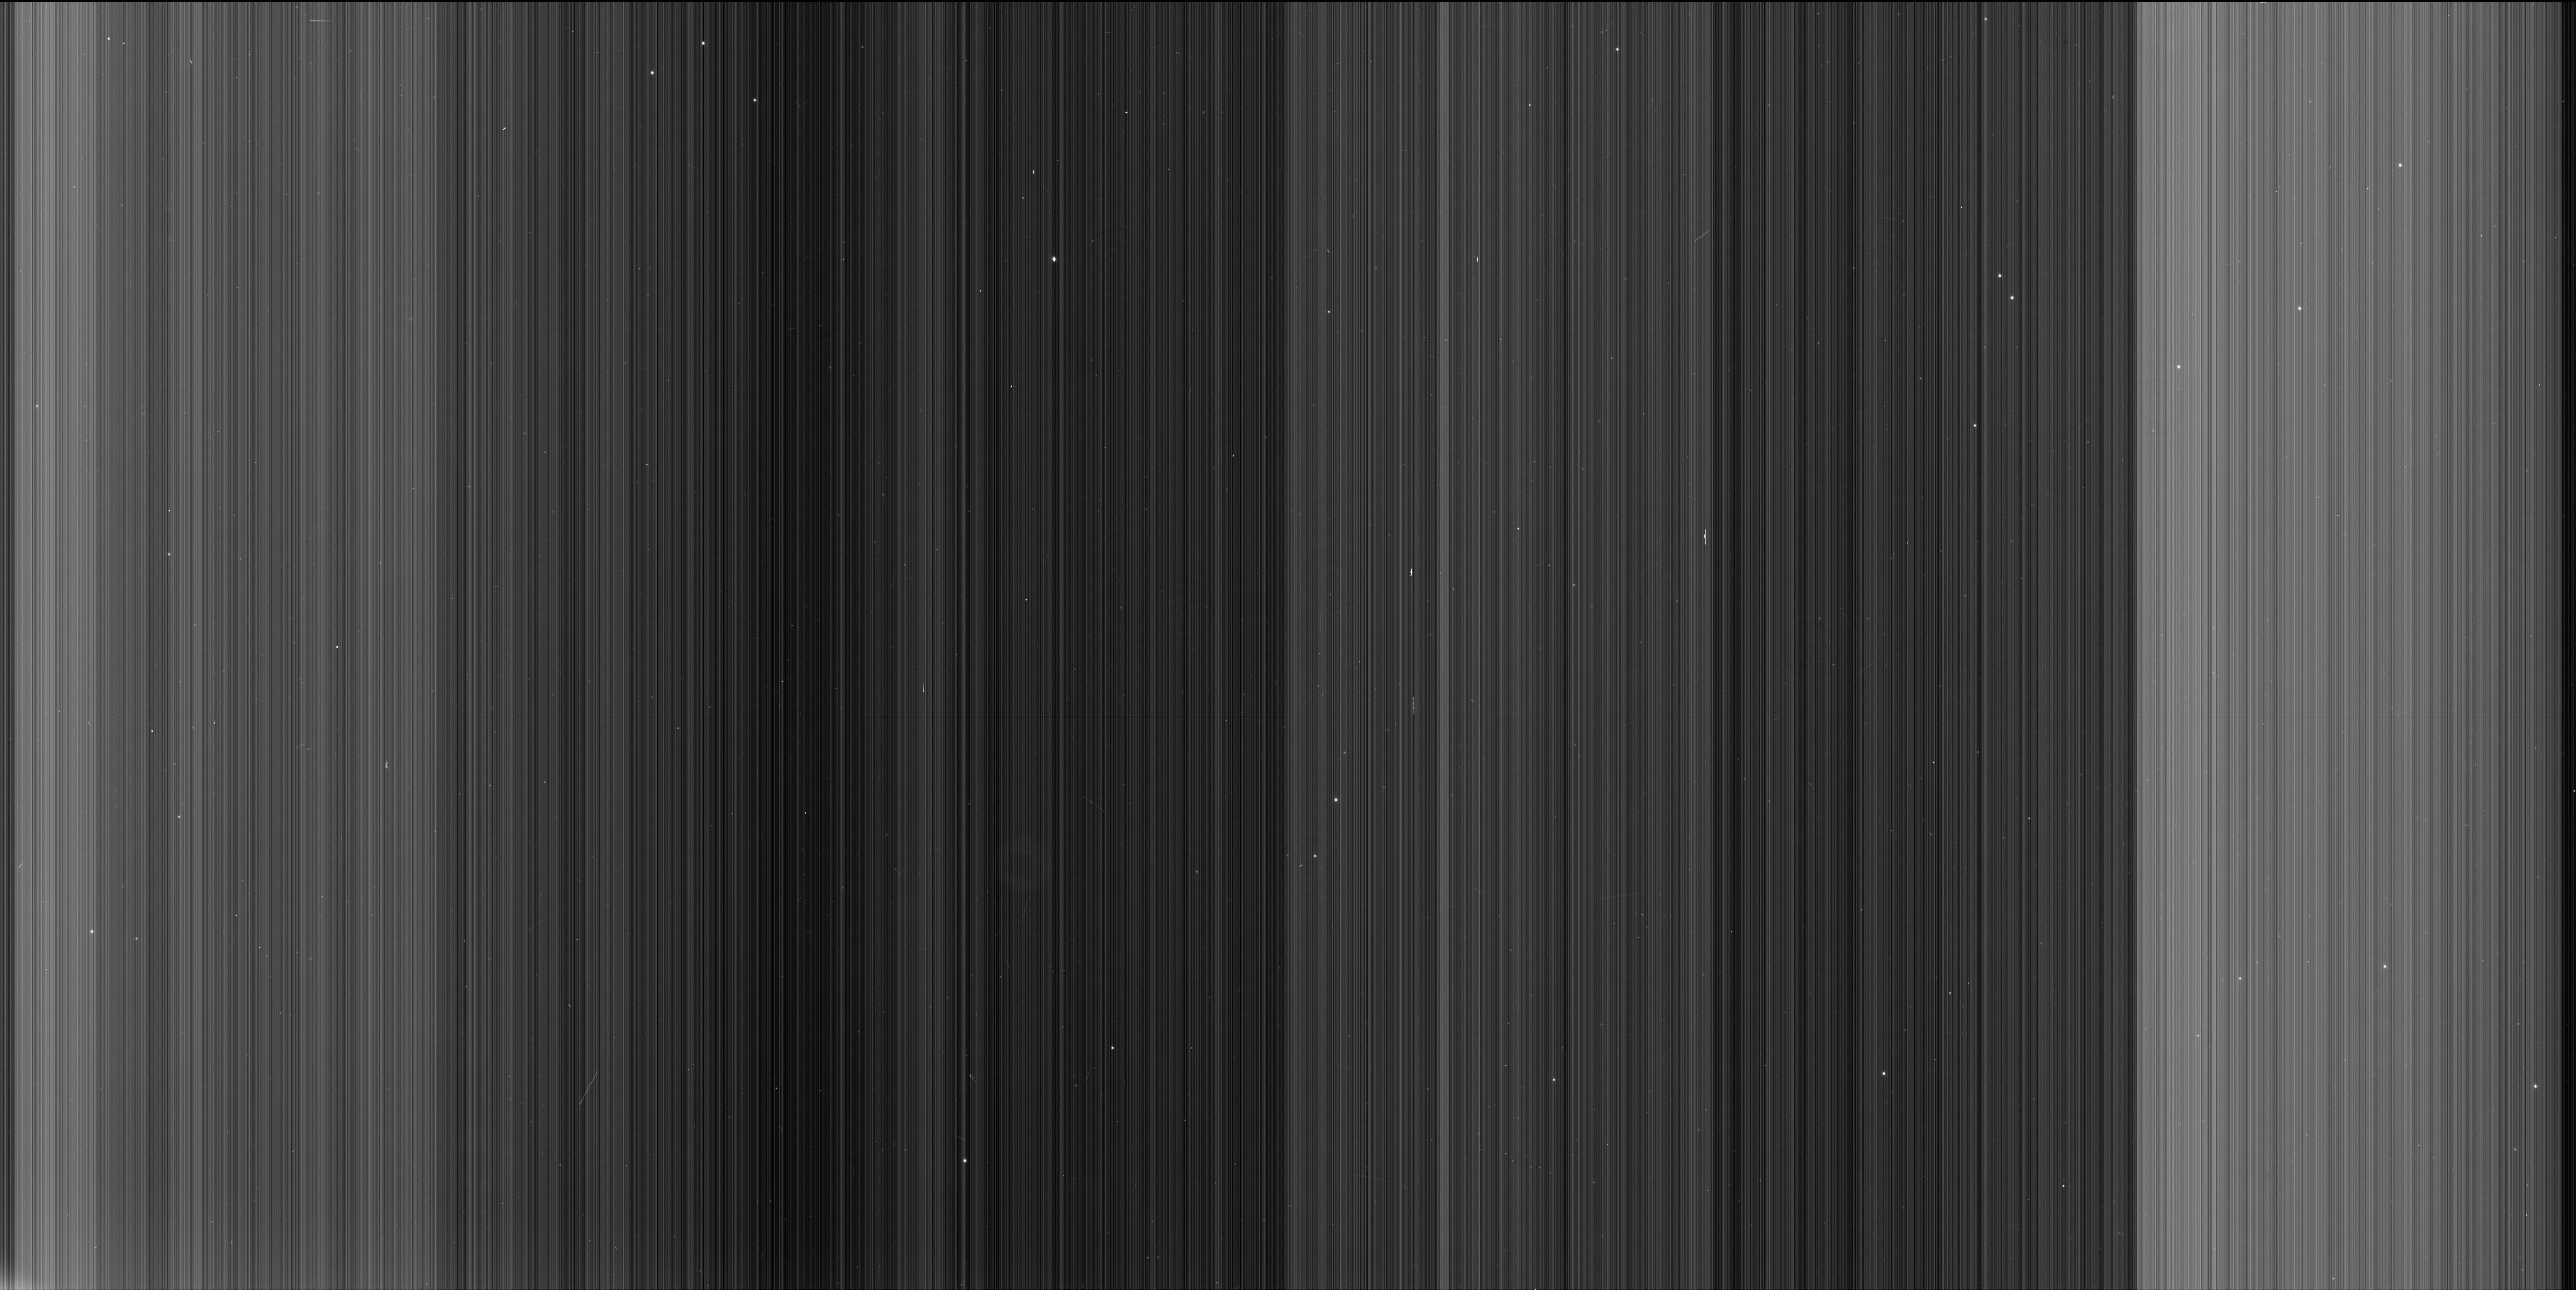
Target: NGC104
Instrument: WFC3/UVIS
Filter: F502N
Exposure: 6 min
Observation ID: iblk02gnq

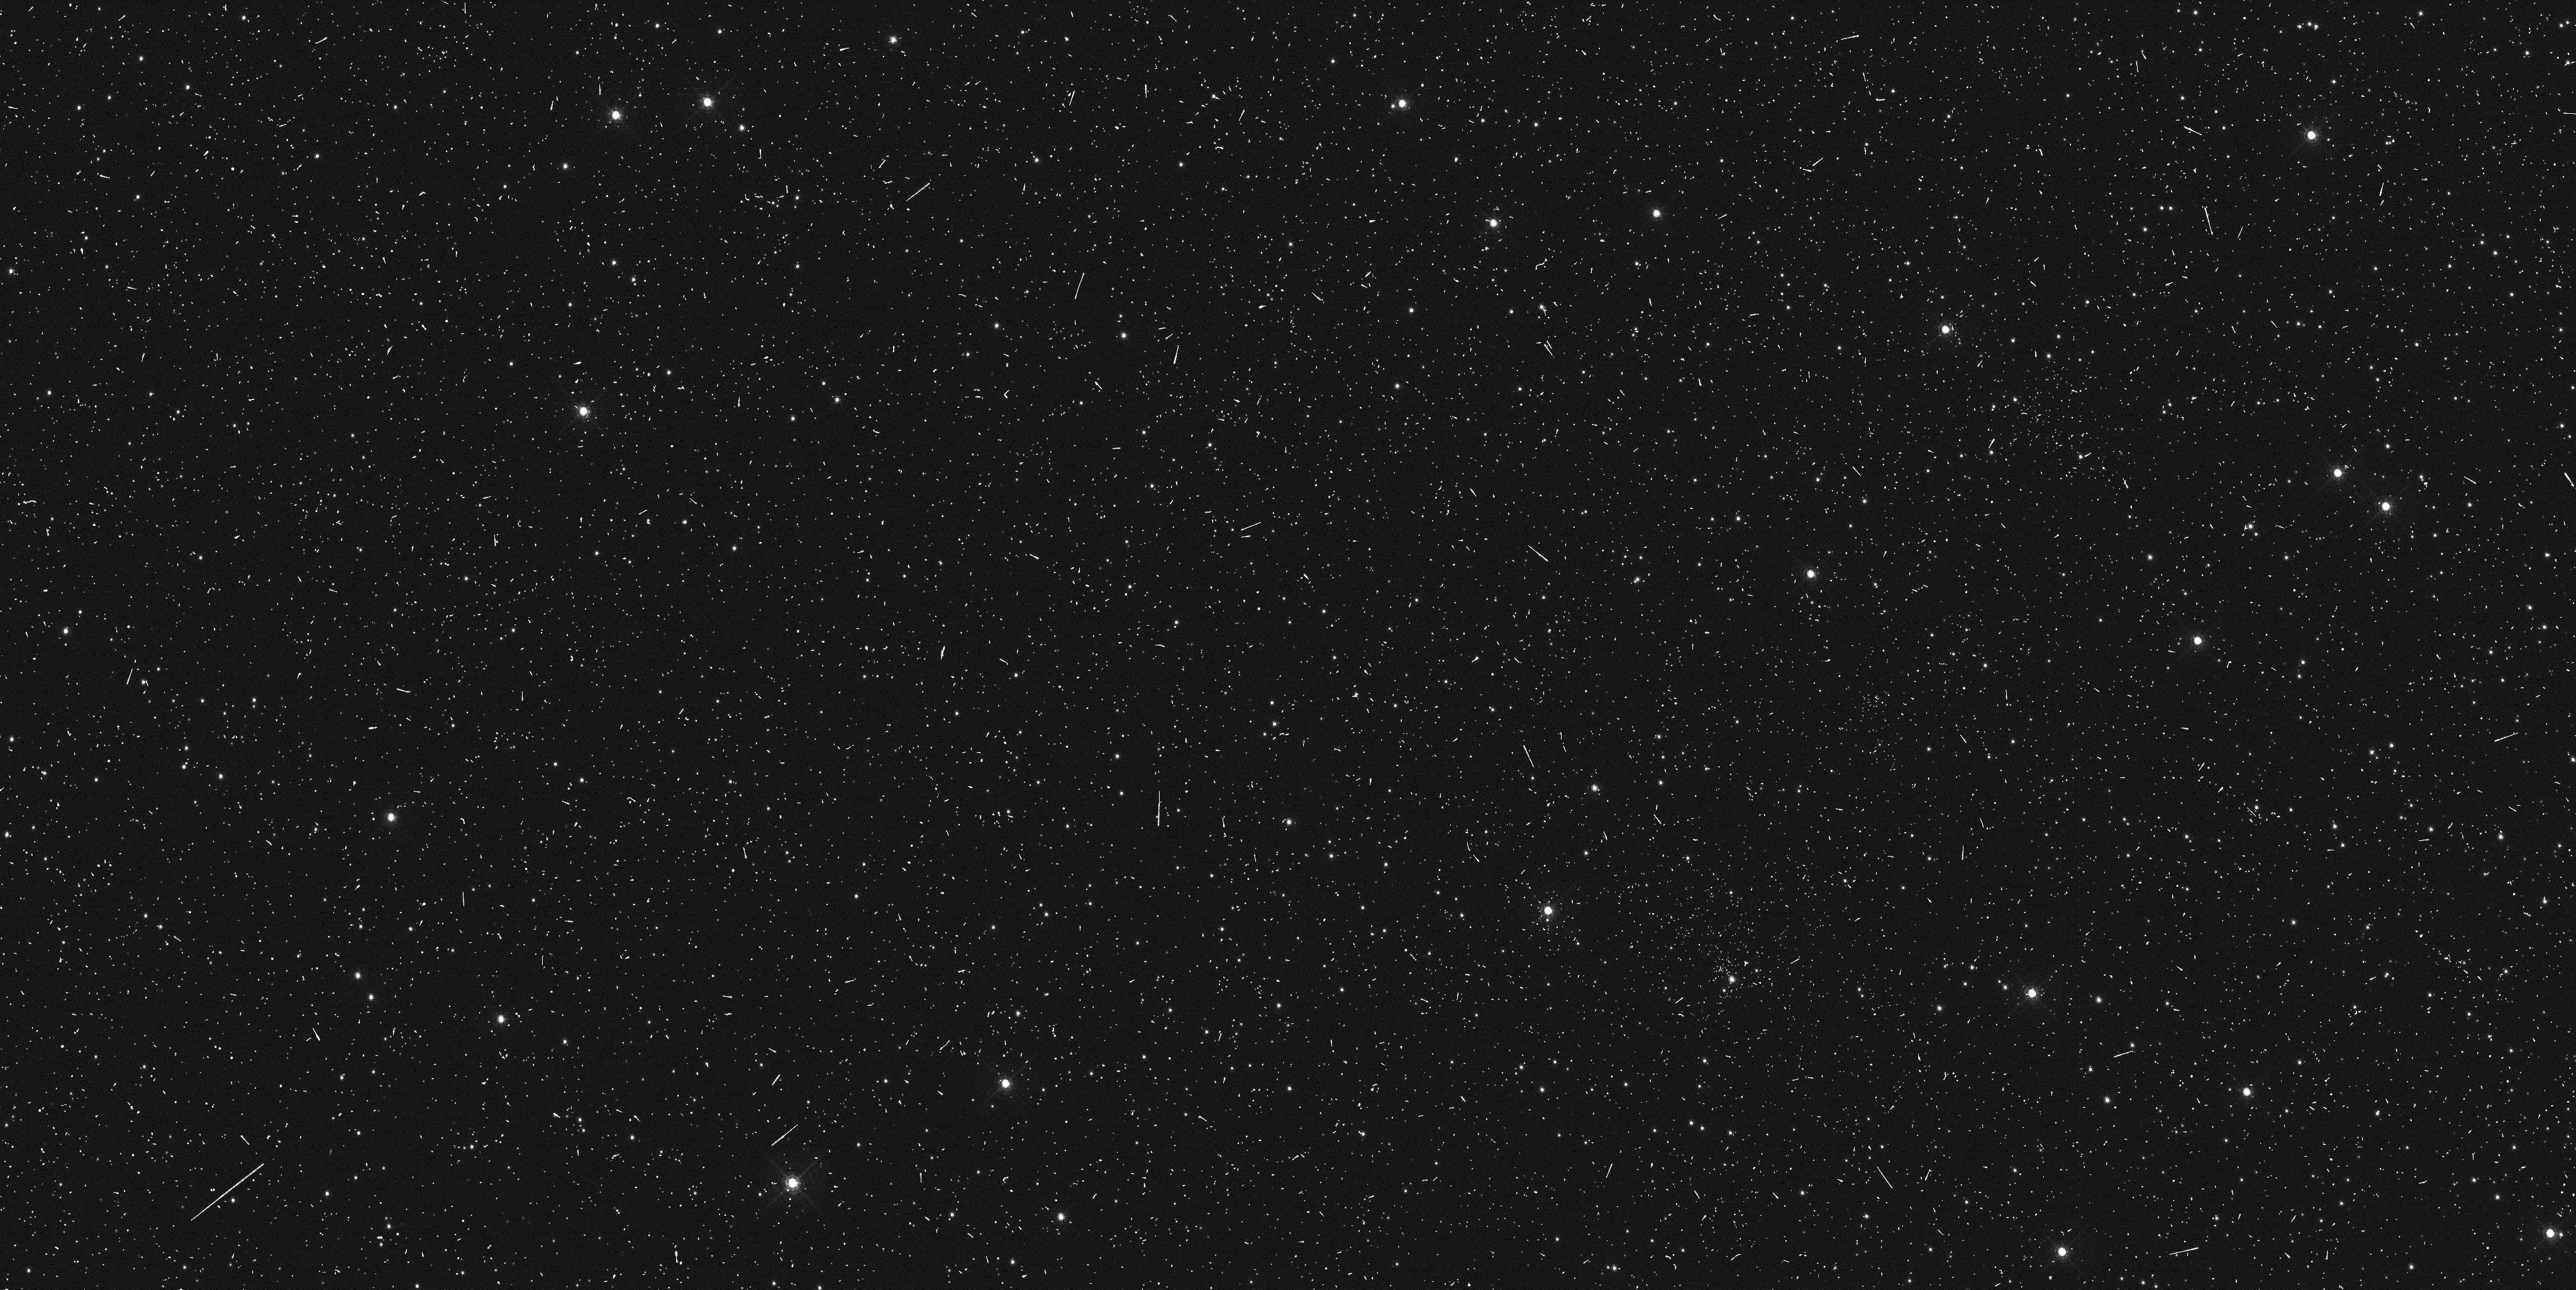
Target: NGC104
Instrument: WFC3/UVIS
Filter: F502N
Exposure: 6 min
Observation ID: iblk03jxq

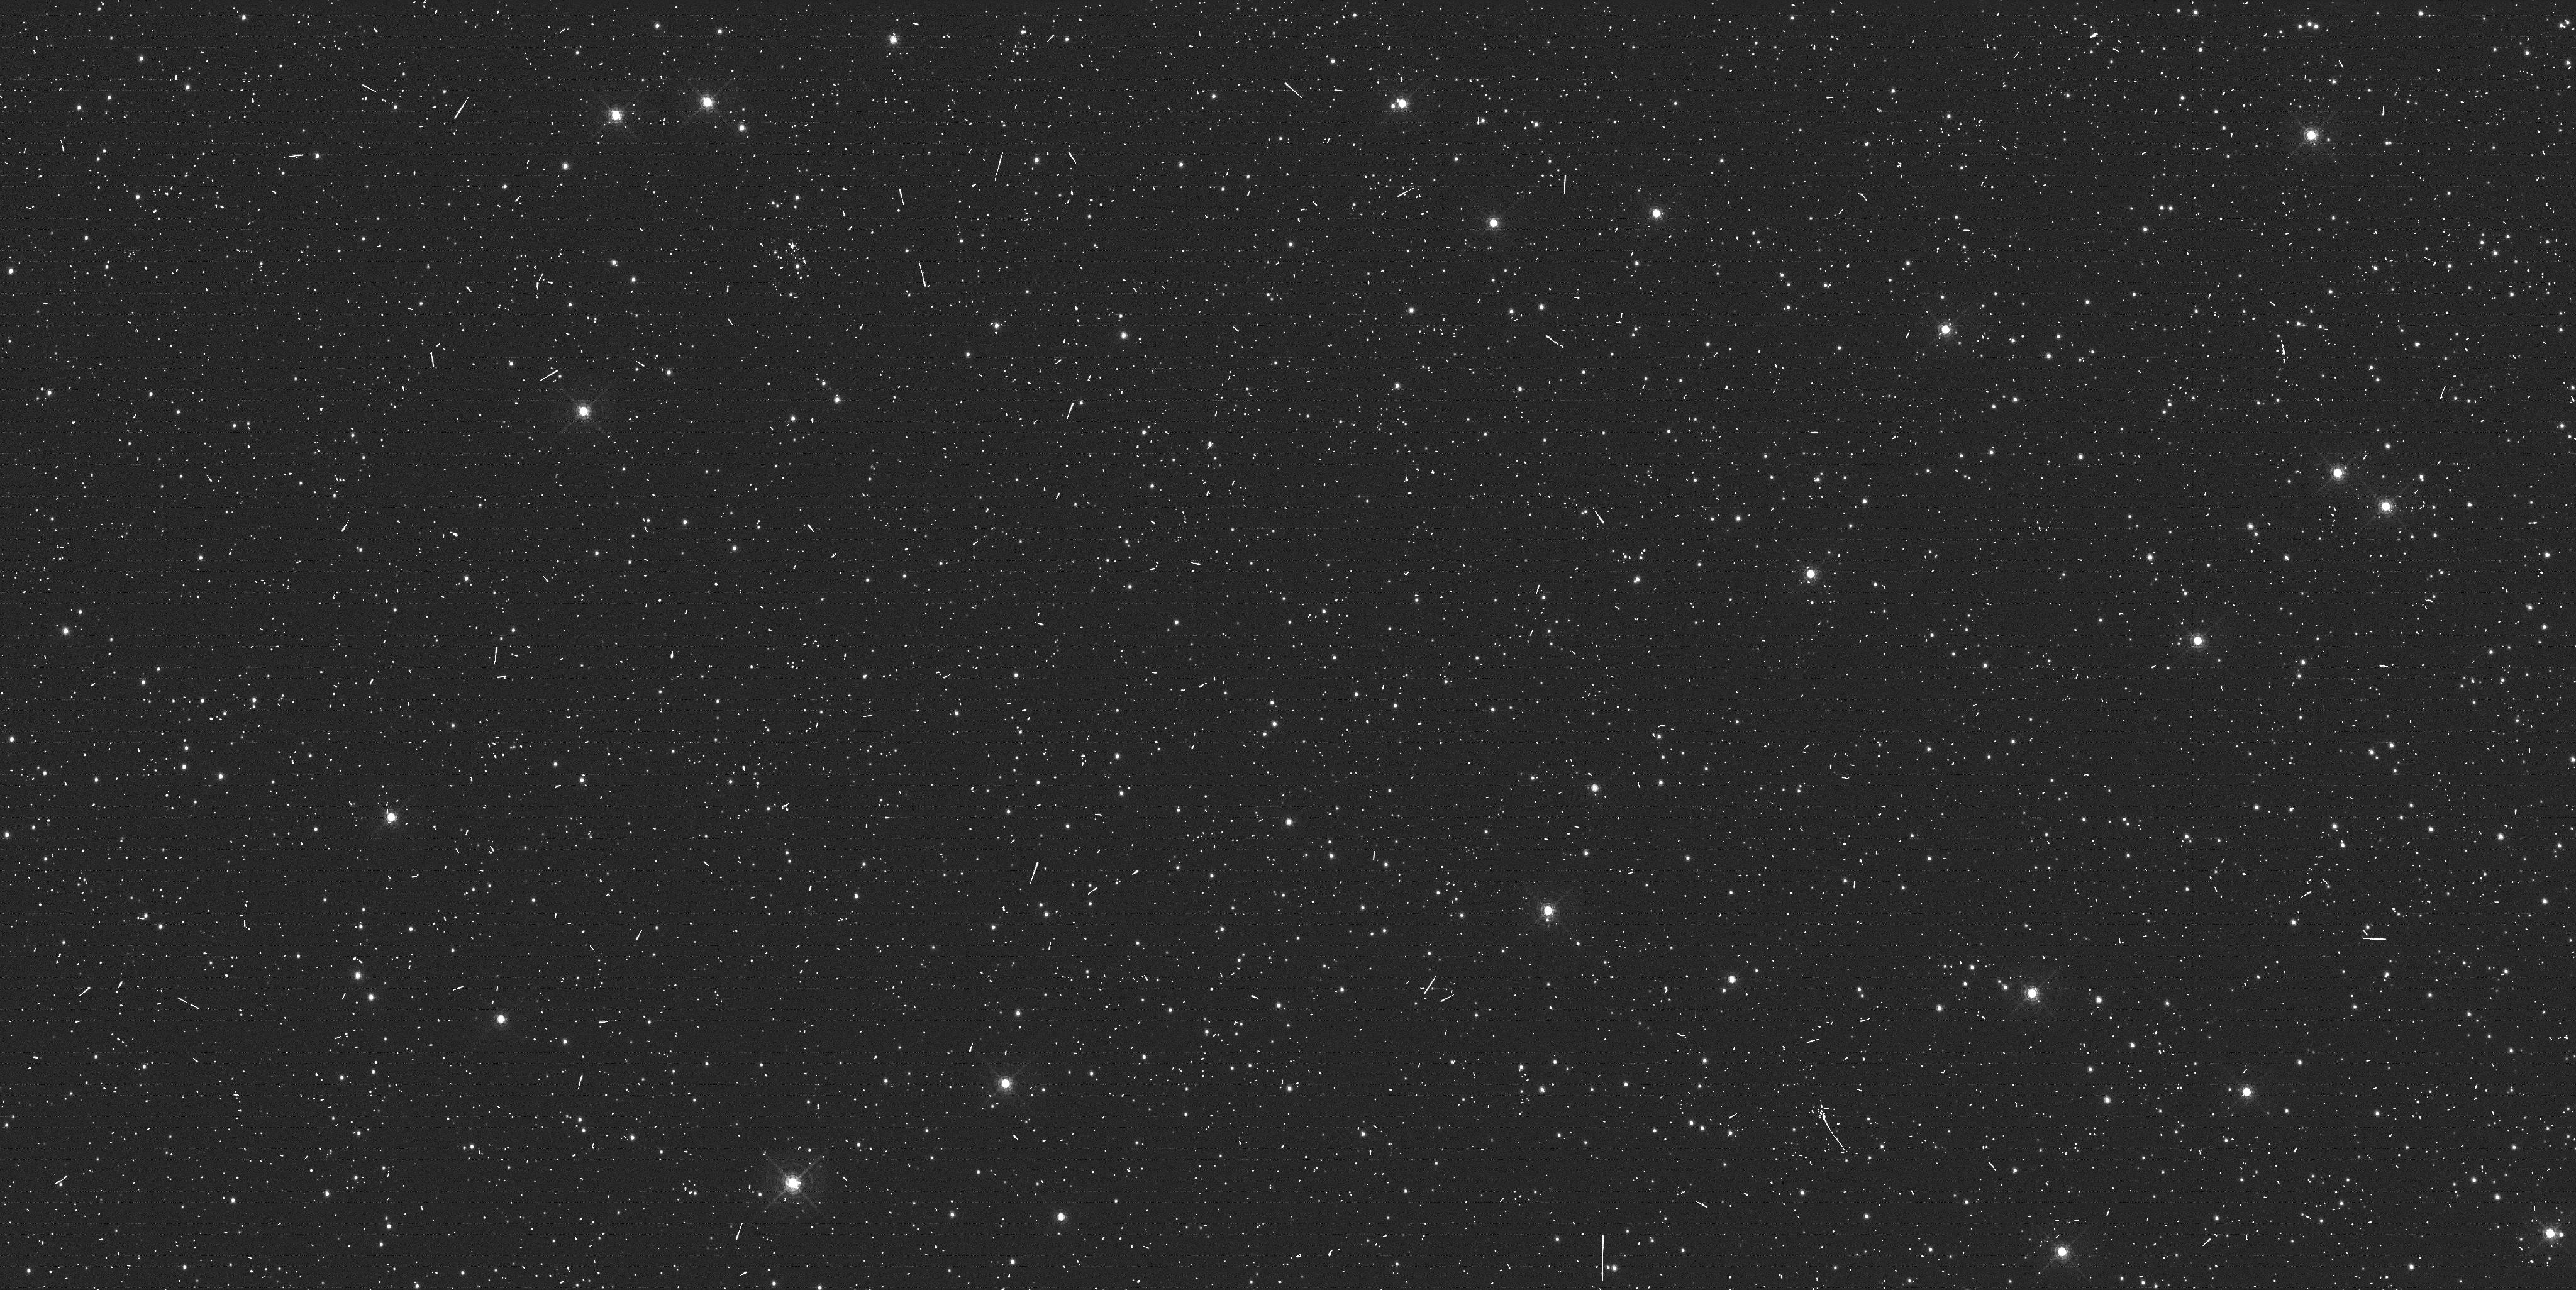
Target: NGC104
Instrument: WFC3/UVIS
Filter: F502N
Exposure: 6 min
Observation ID: iblk04klq

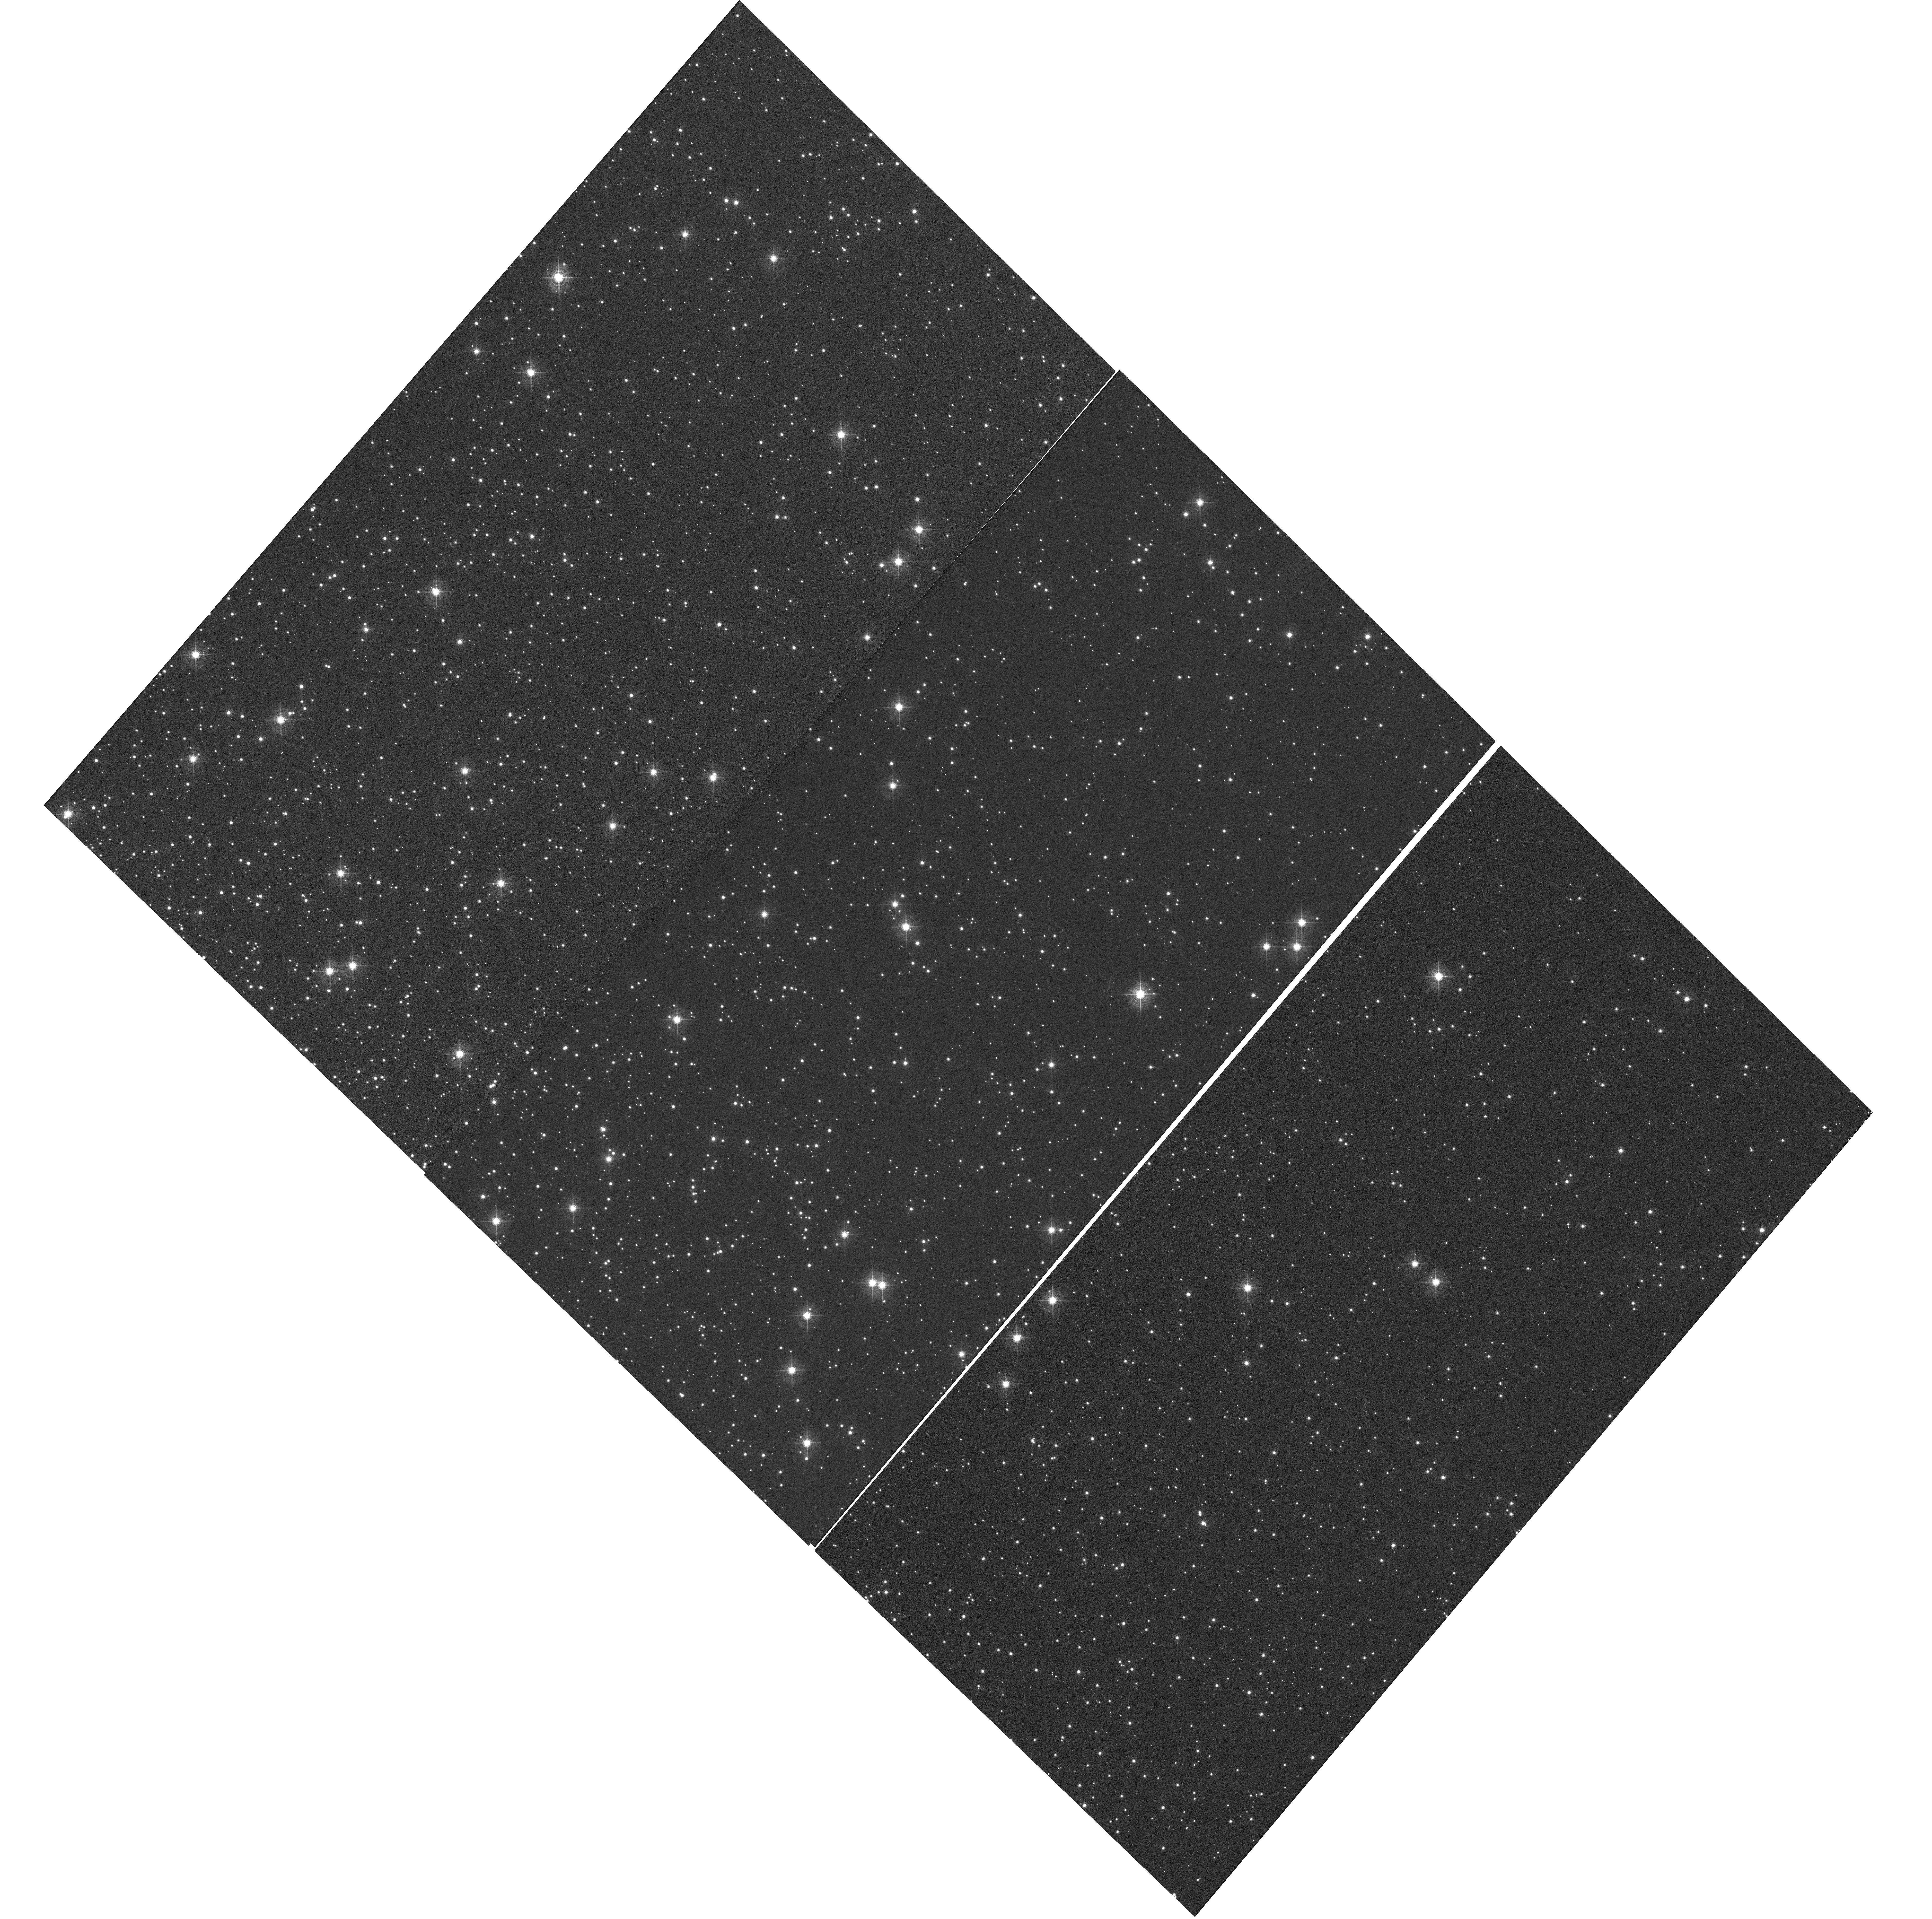
Target: NGC104
Instrument: WFC3/UVIS
Filter: F502N
Exposure: 26 min
Observation ID: hst_12348_01_wfc3_uvis_f502n_iblk01

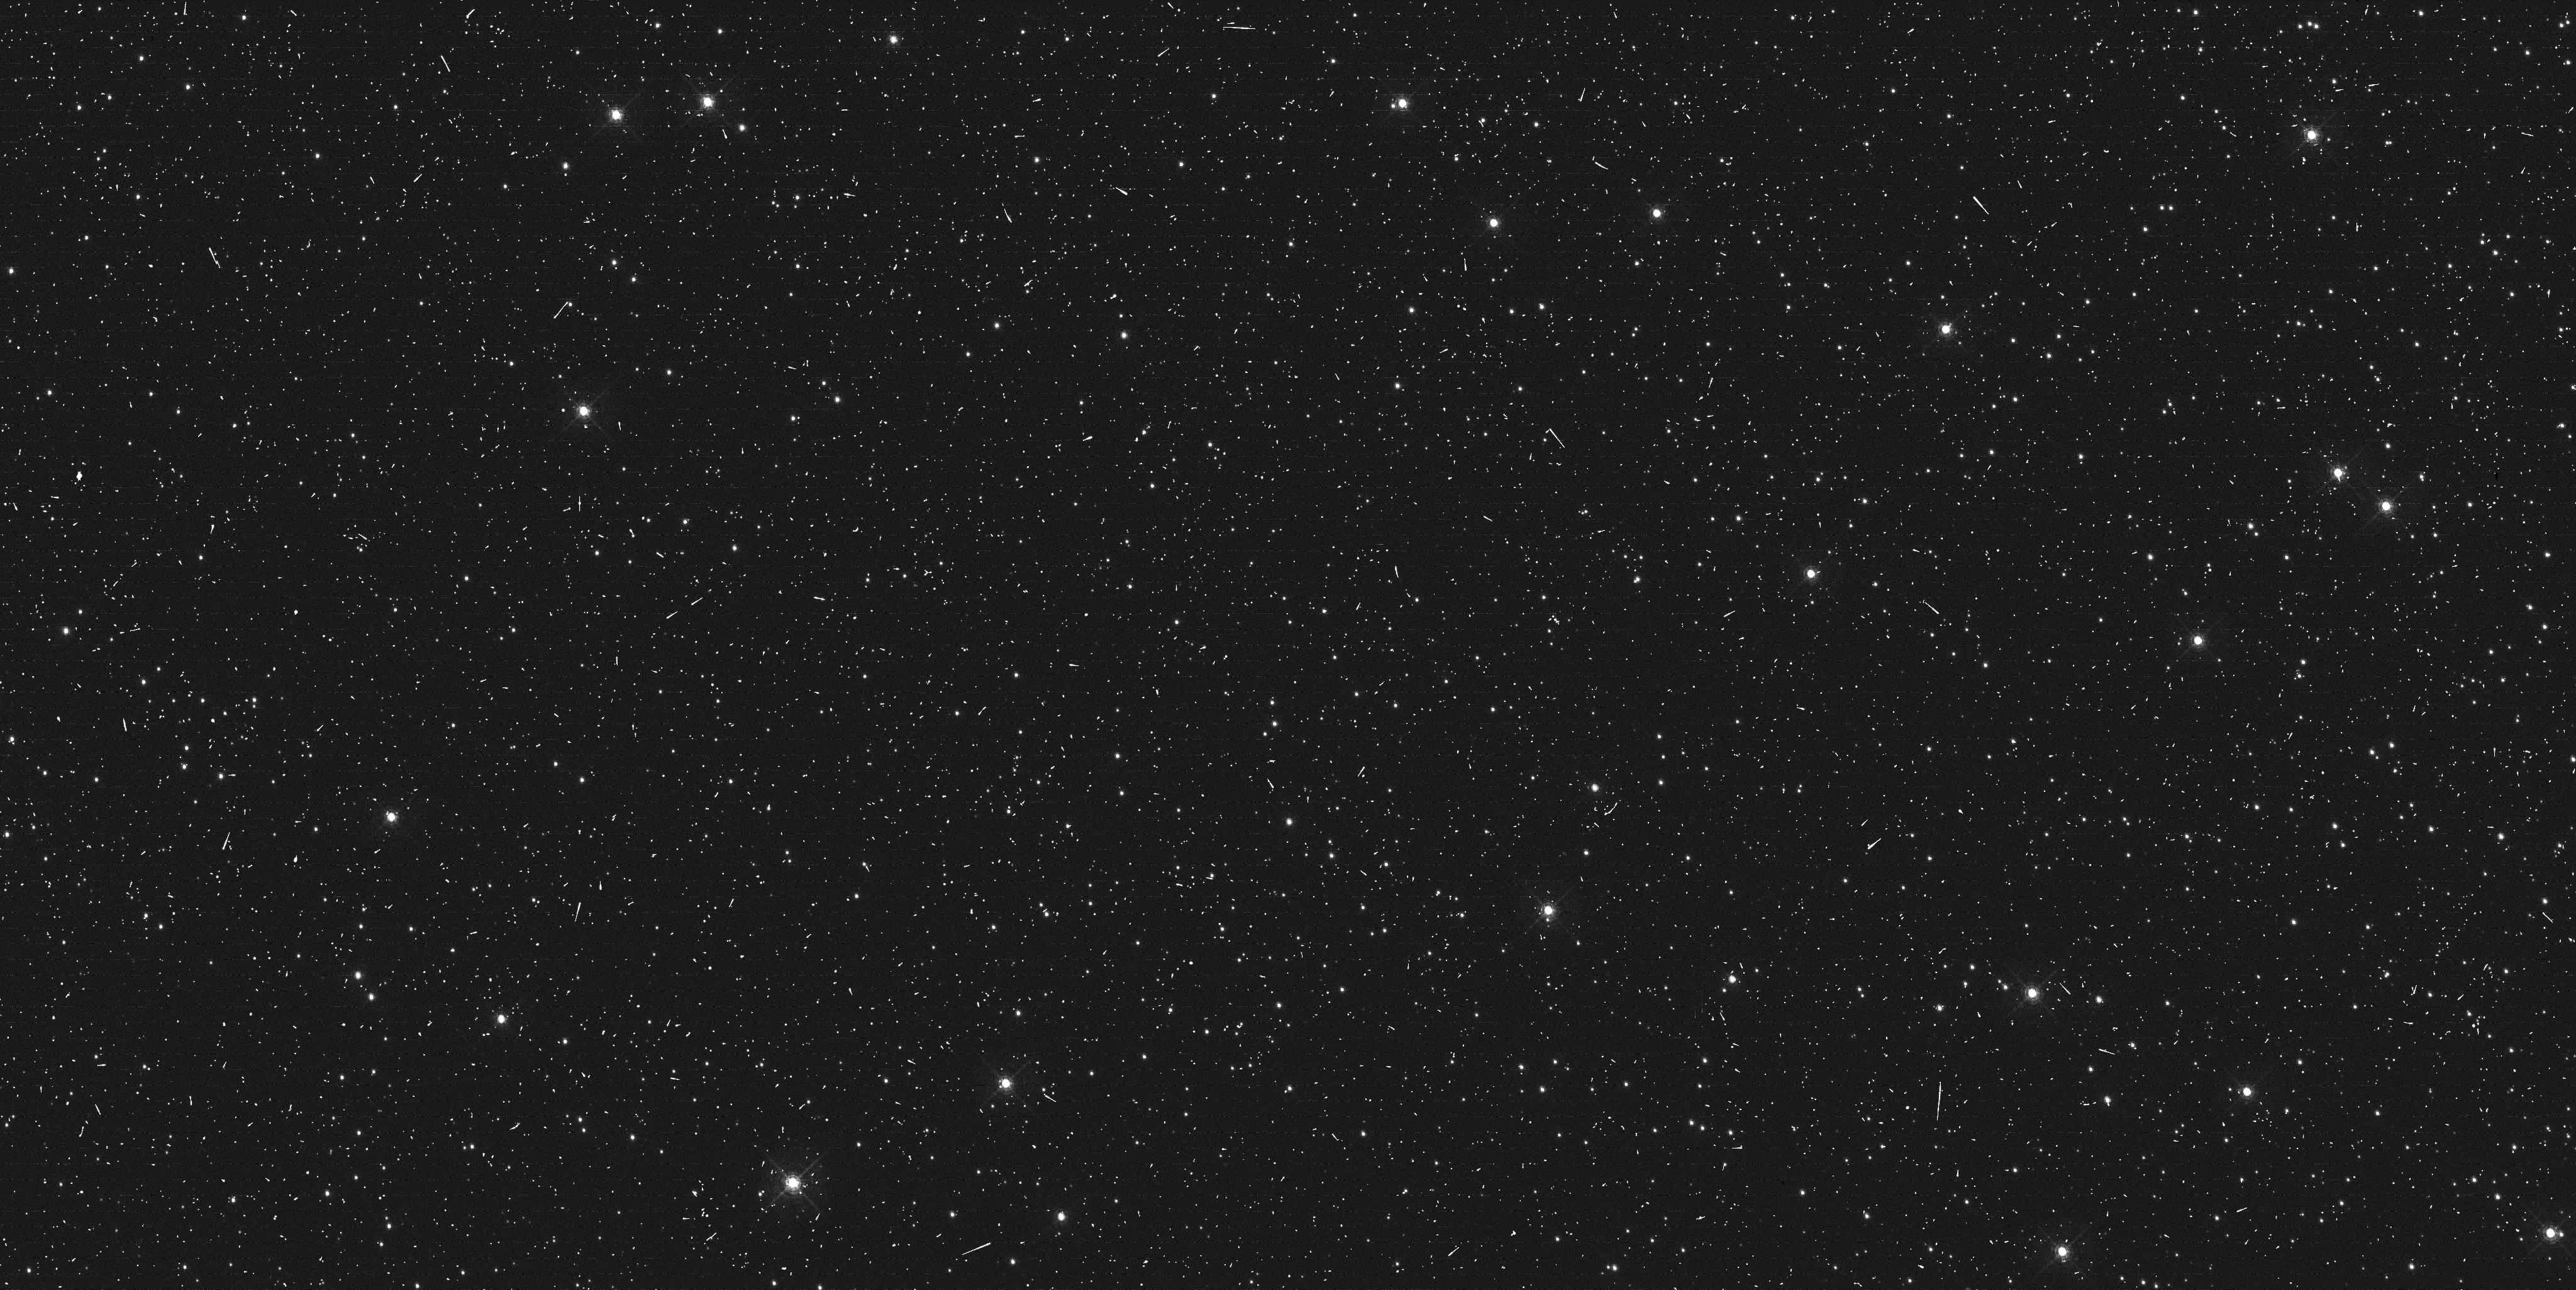
Target: NGC104
Instrument: WFC3/UVIS
Filter: F502N
Exposure: 6 min
Observation ID: iblk05msq

WFC3/UVIS charge injection test (PI: Baggett, Sylvia M.)

In preparation for making charge injection (CI) available to observers, this proposal will 1) confirm that the CI performs on-orbit as it did on the ground, 2) provide an initial assessment of which CI mode is most effective (10, 17, 25 line or continuous), and 3) obtain a baseline calibration for each mode.